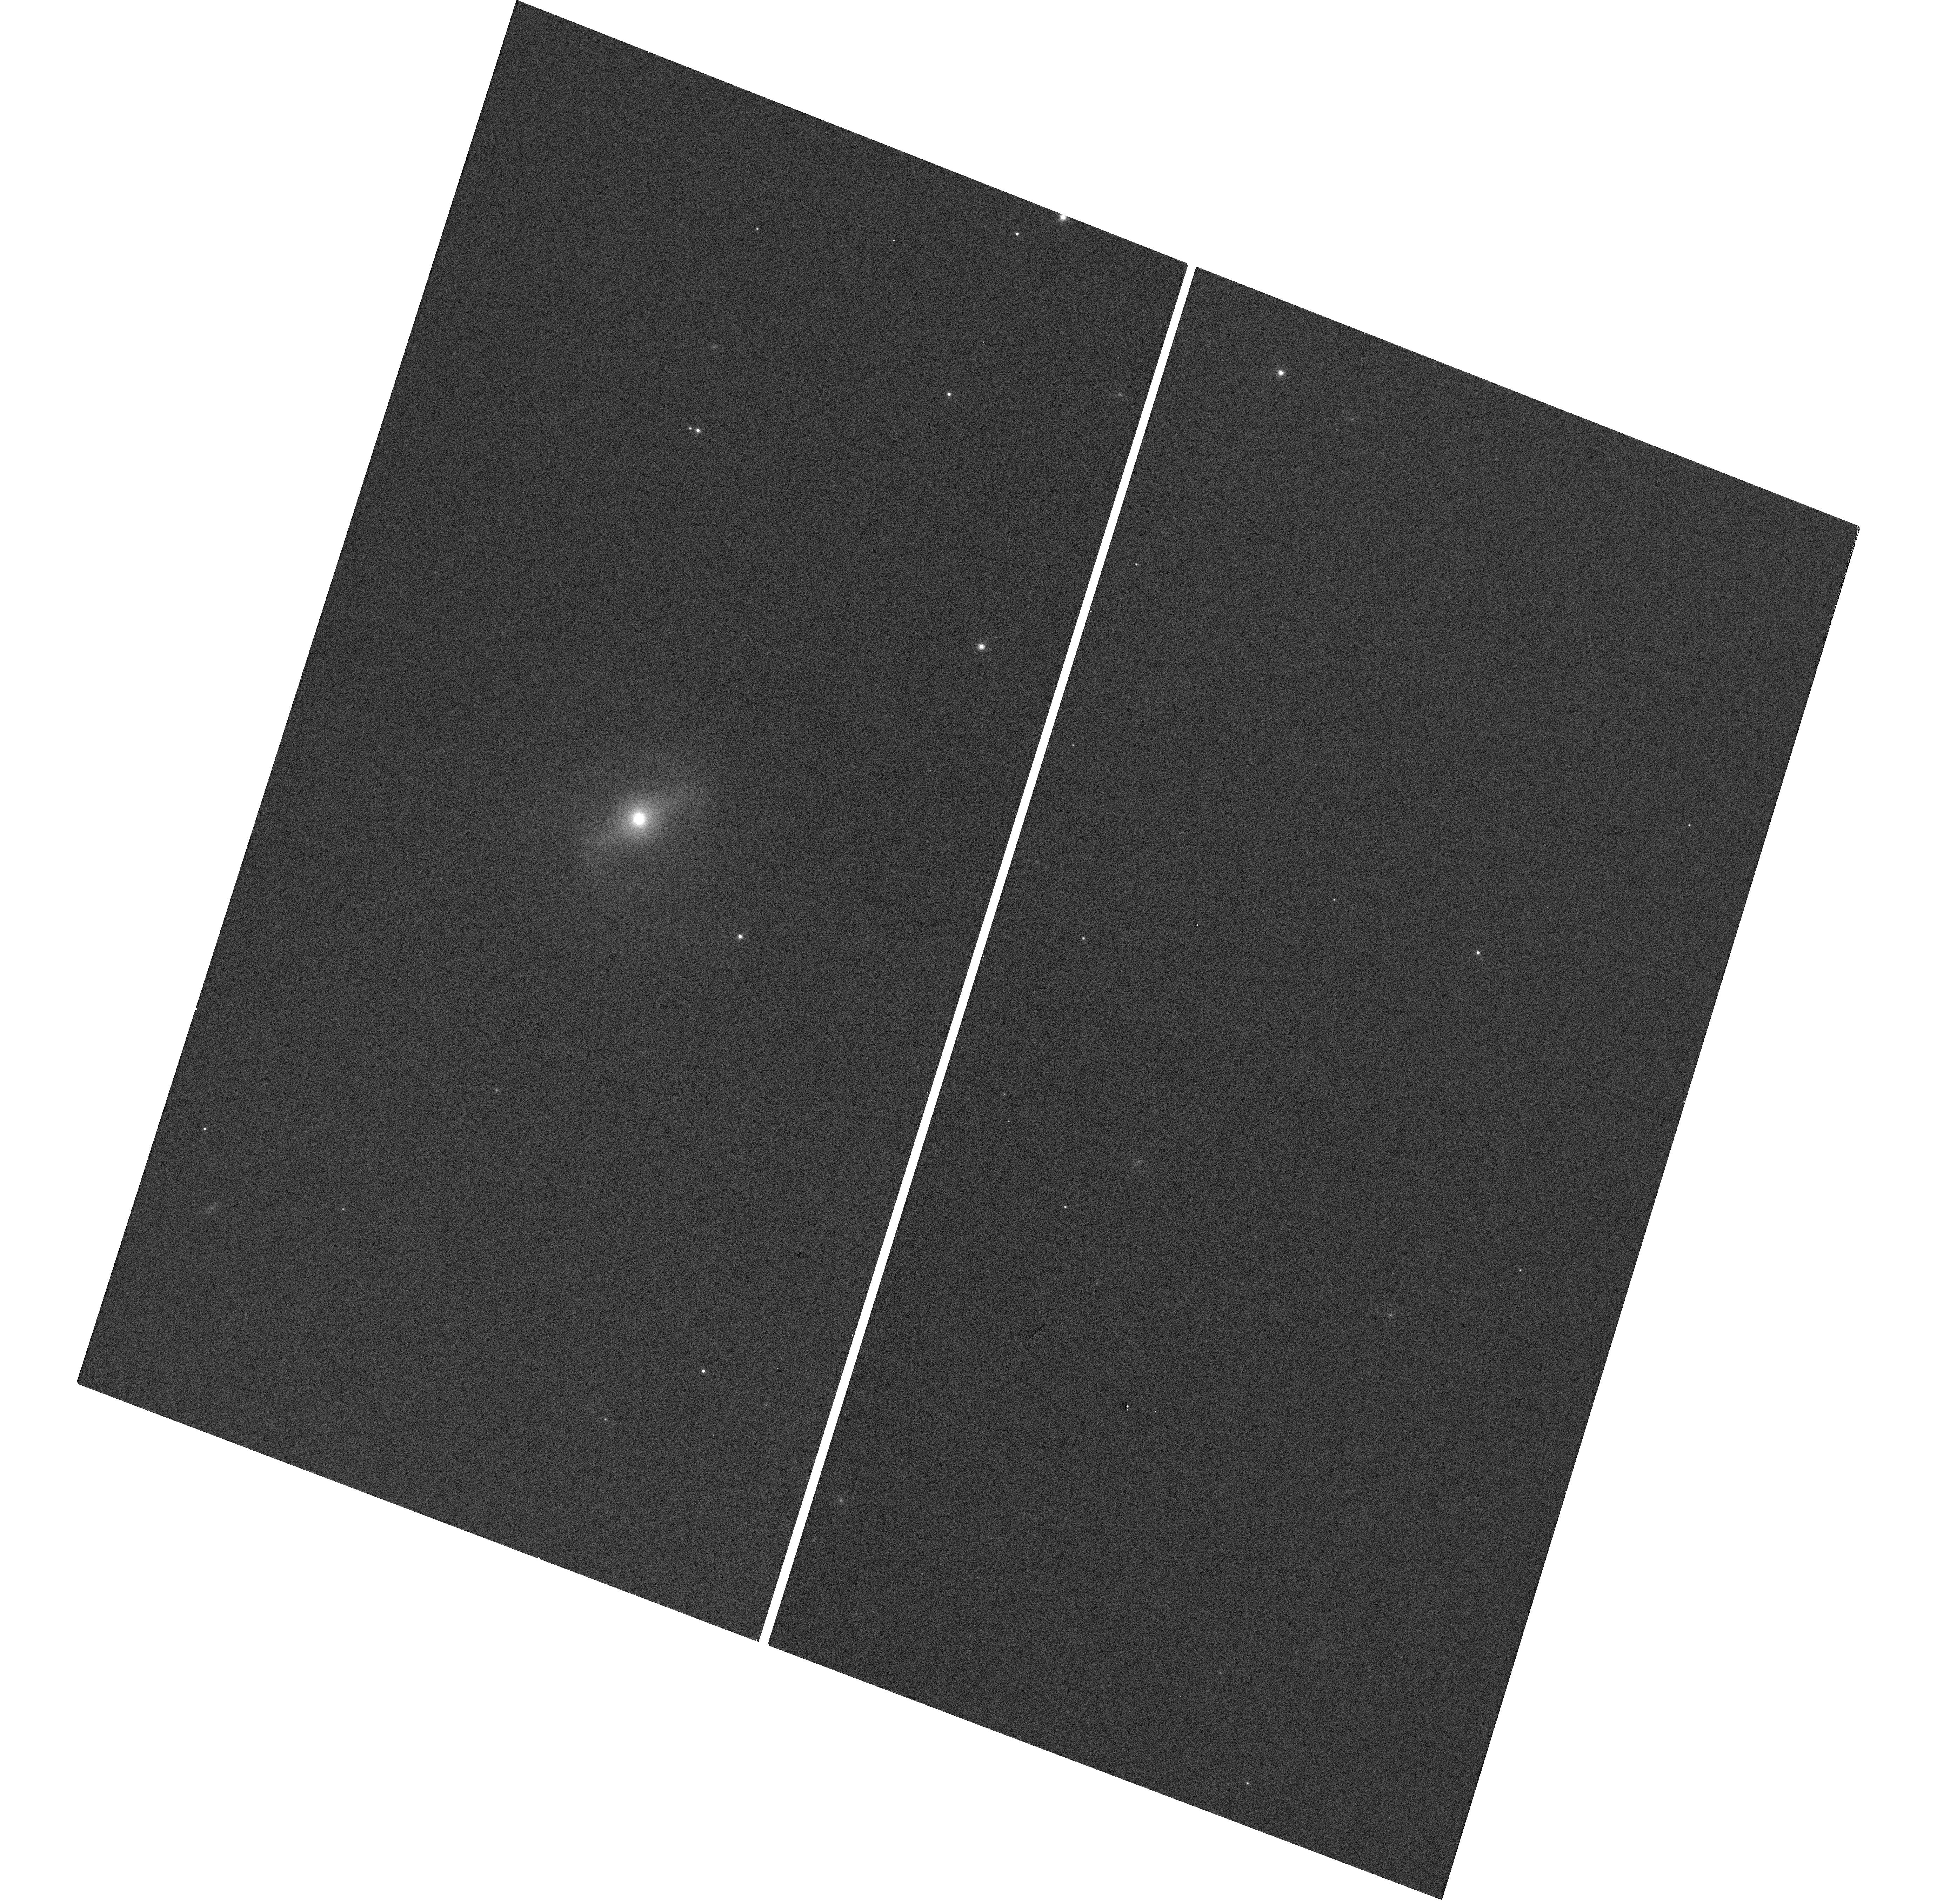
Target: MCBRIDGE-QSO4
Instrument: WFC3/UVIS
Filter: F814W
Exposure: 1 min
Observation ID: hst_13834_10_wfc3_uvis_f814w_icmk10

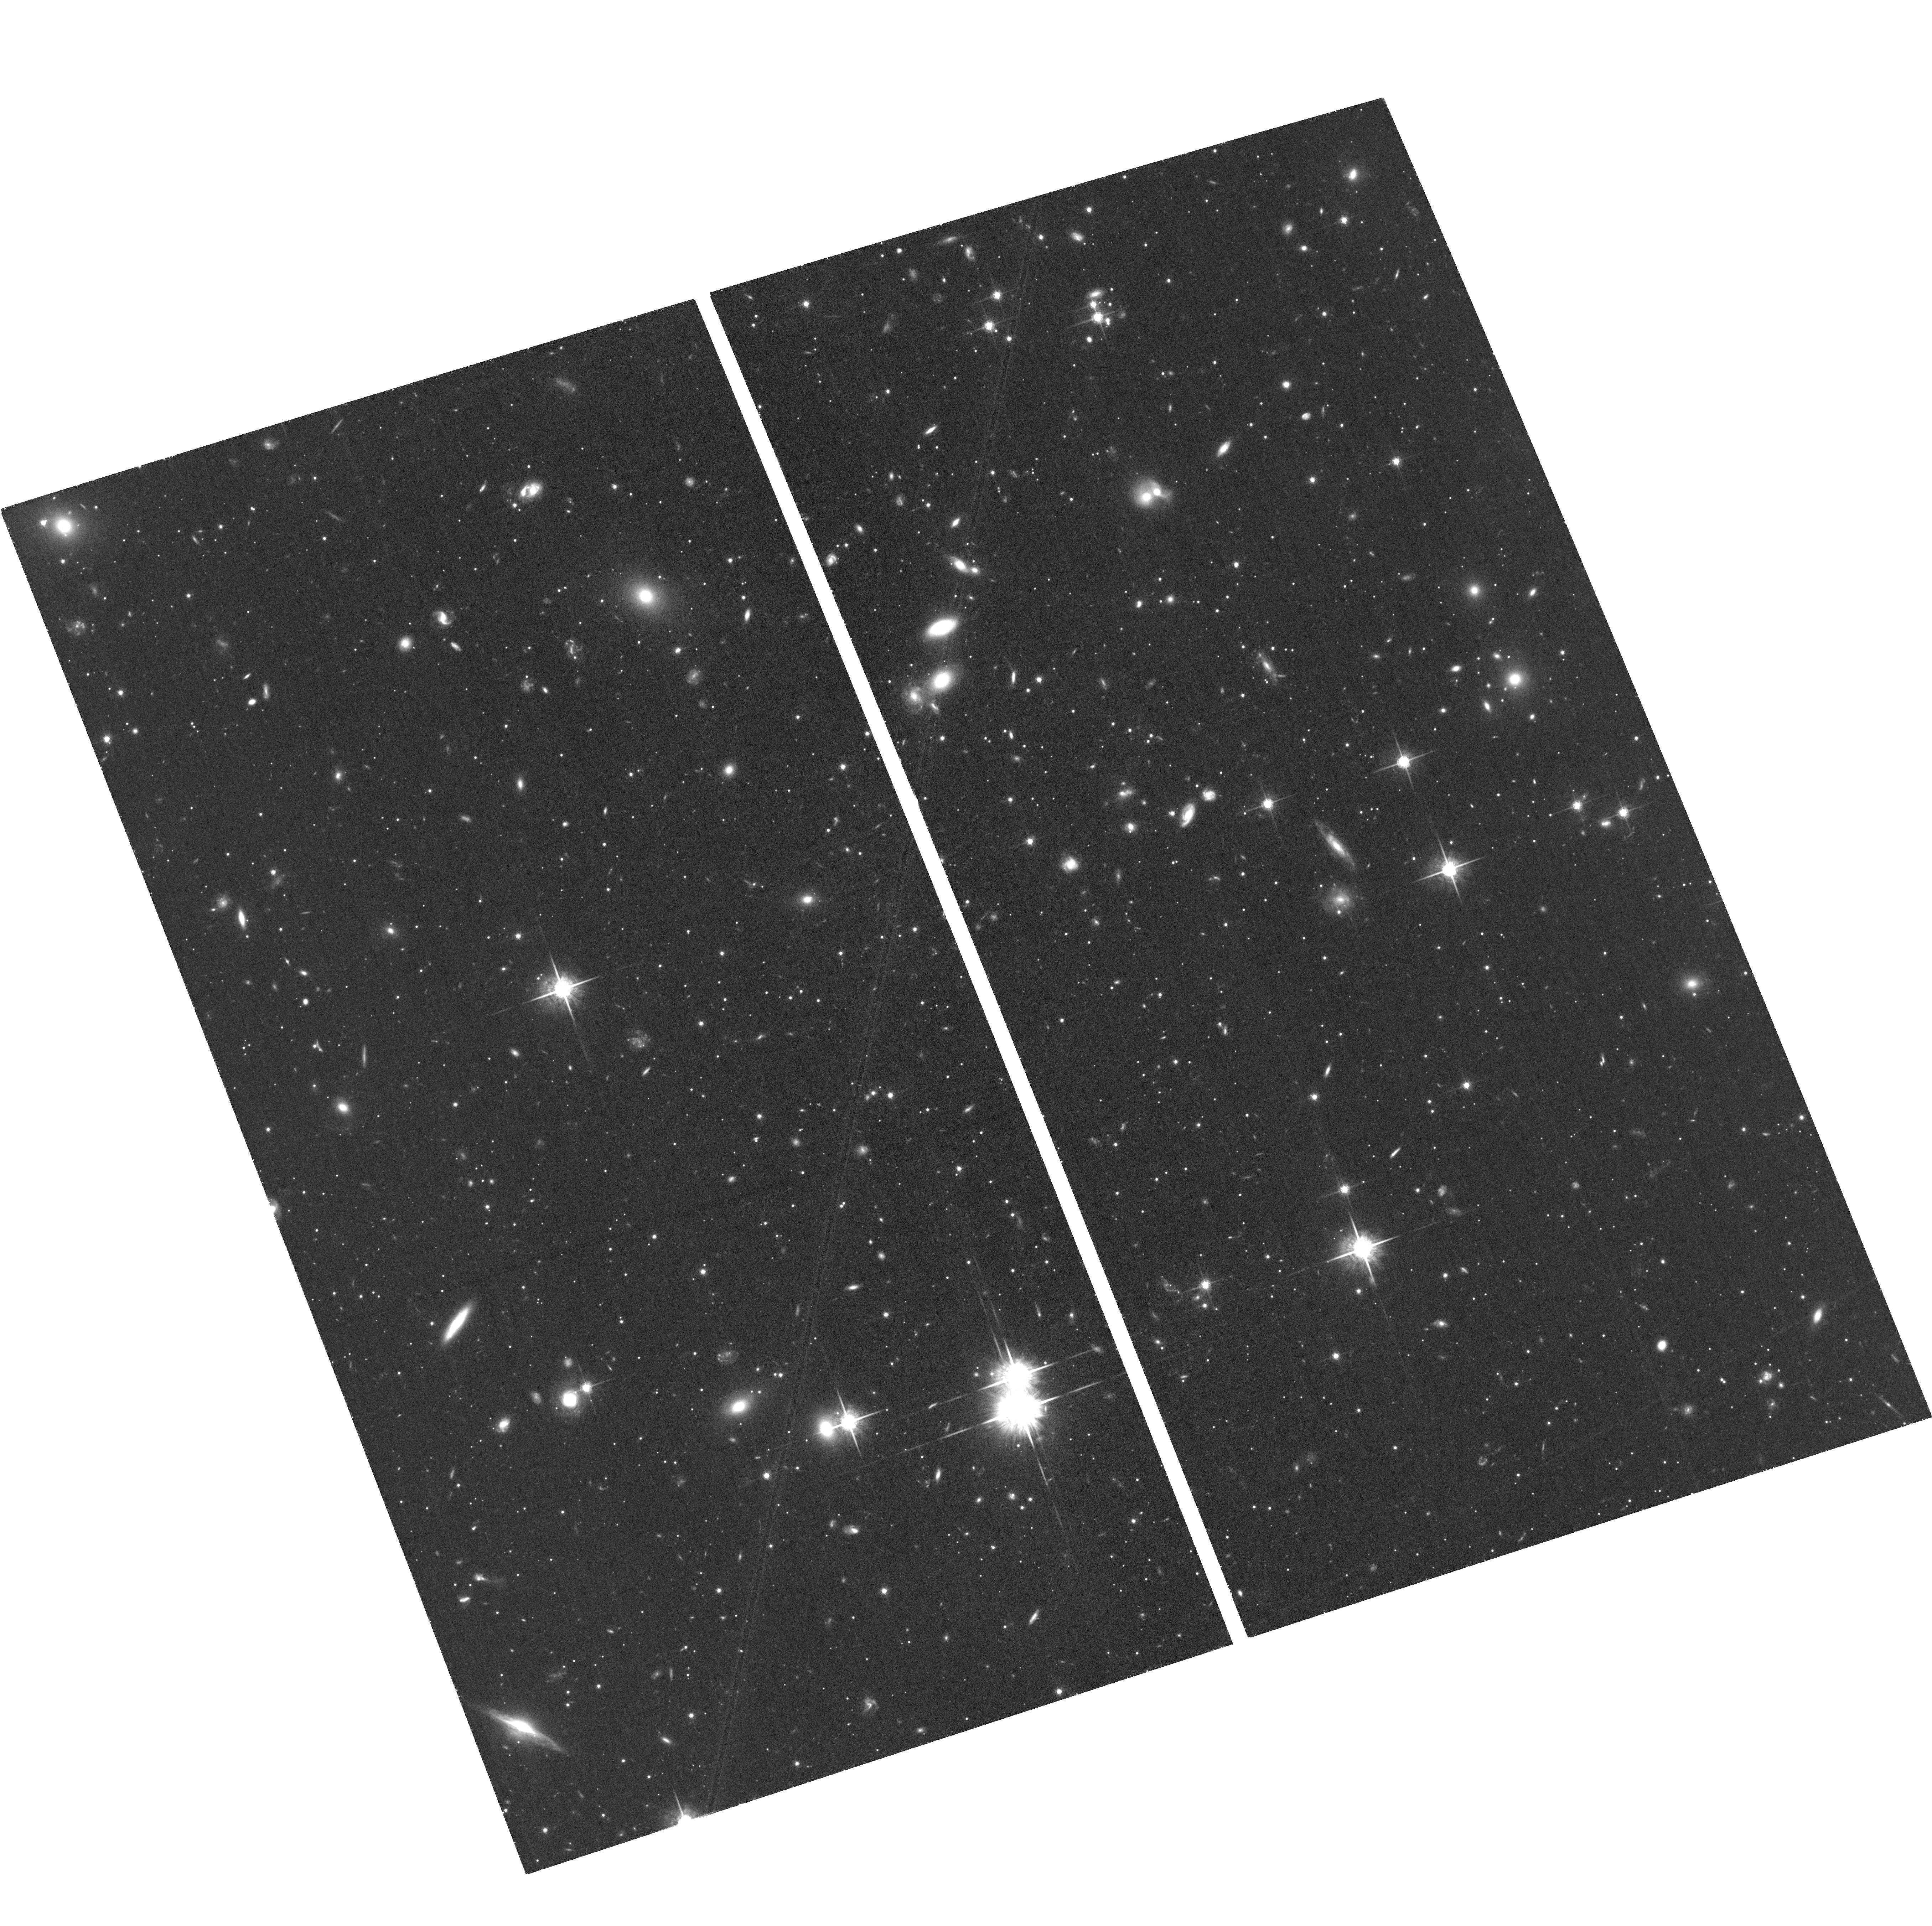
Target: MCBRIDGE-BG3
Instrument: ACS/WFC
Filter: F775W
Exposure: 1.3 h
Observation ID: hst_13834_05_acs_wfc_f775w_jcmk05

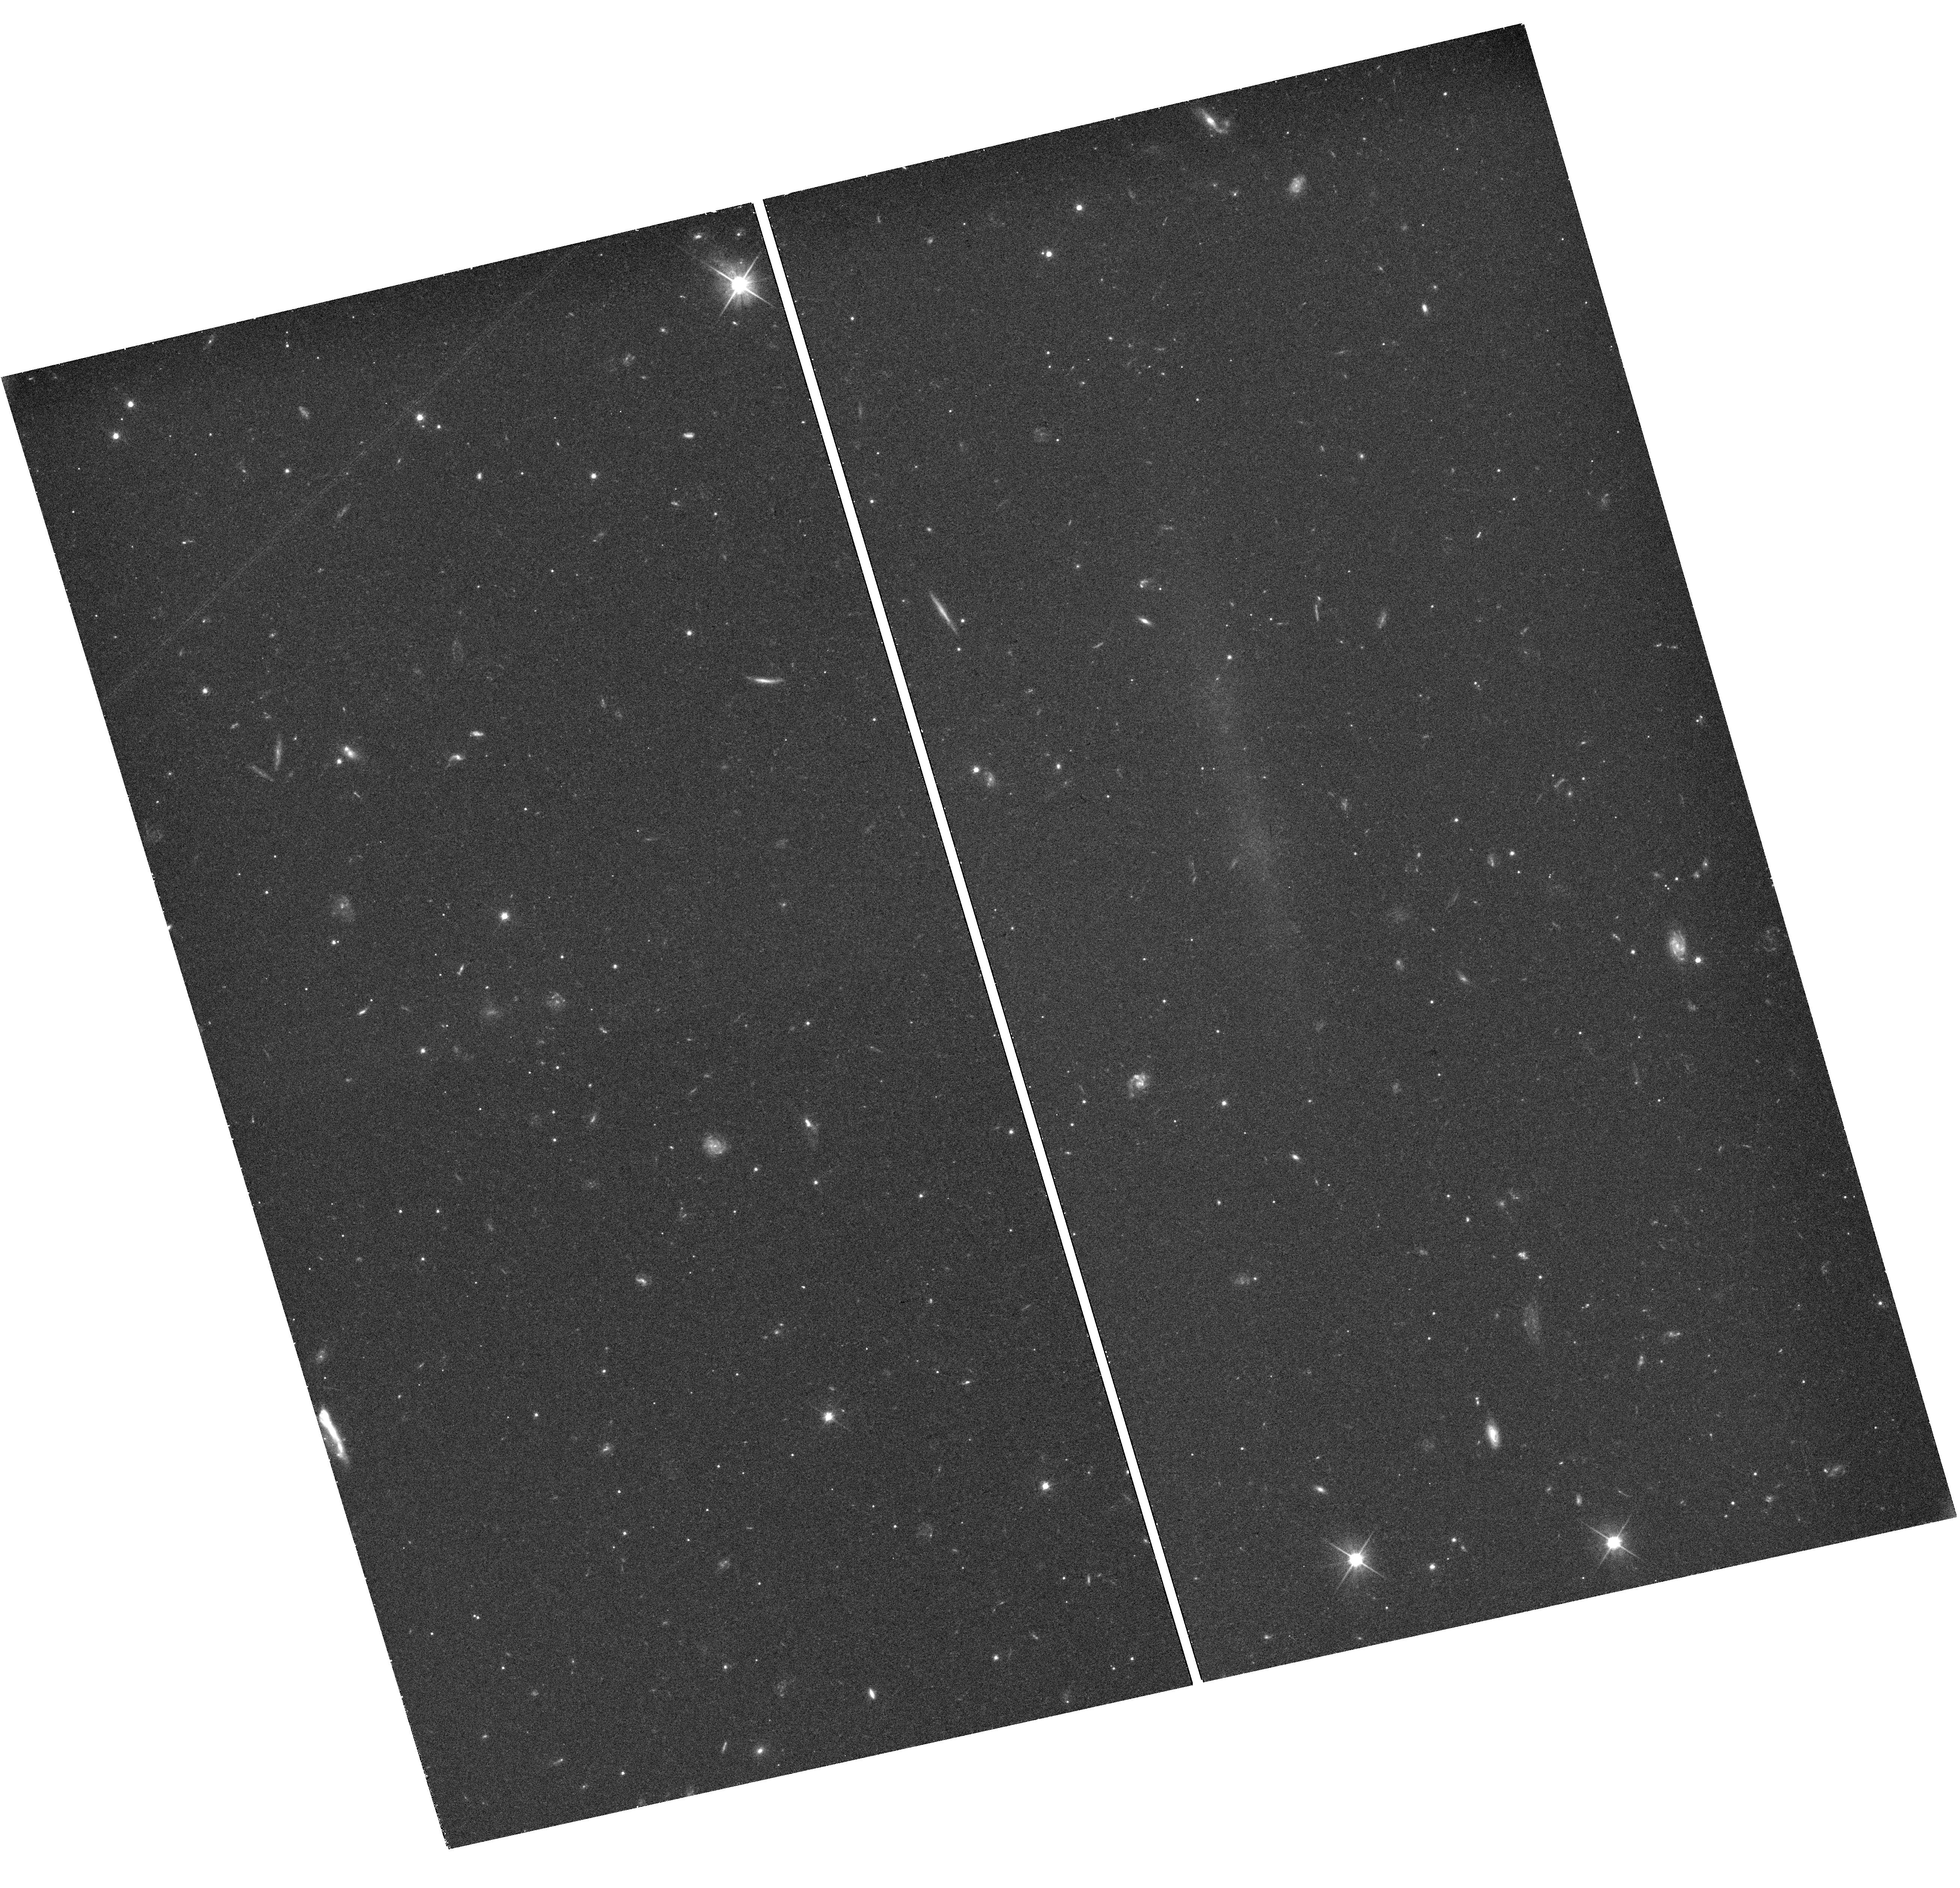
Target: MCBRIDGE-BG1
Instrument: WFC3/UVIS
Filter: F606W
Exposure: 39 min
Observation ID: hst_13834_01_wfc3_uvis_f606w_icmk01

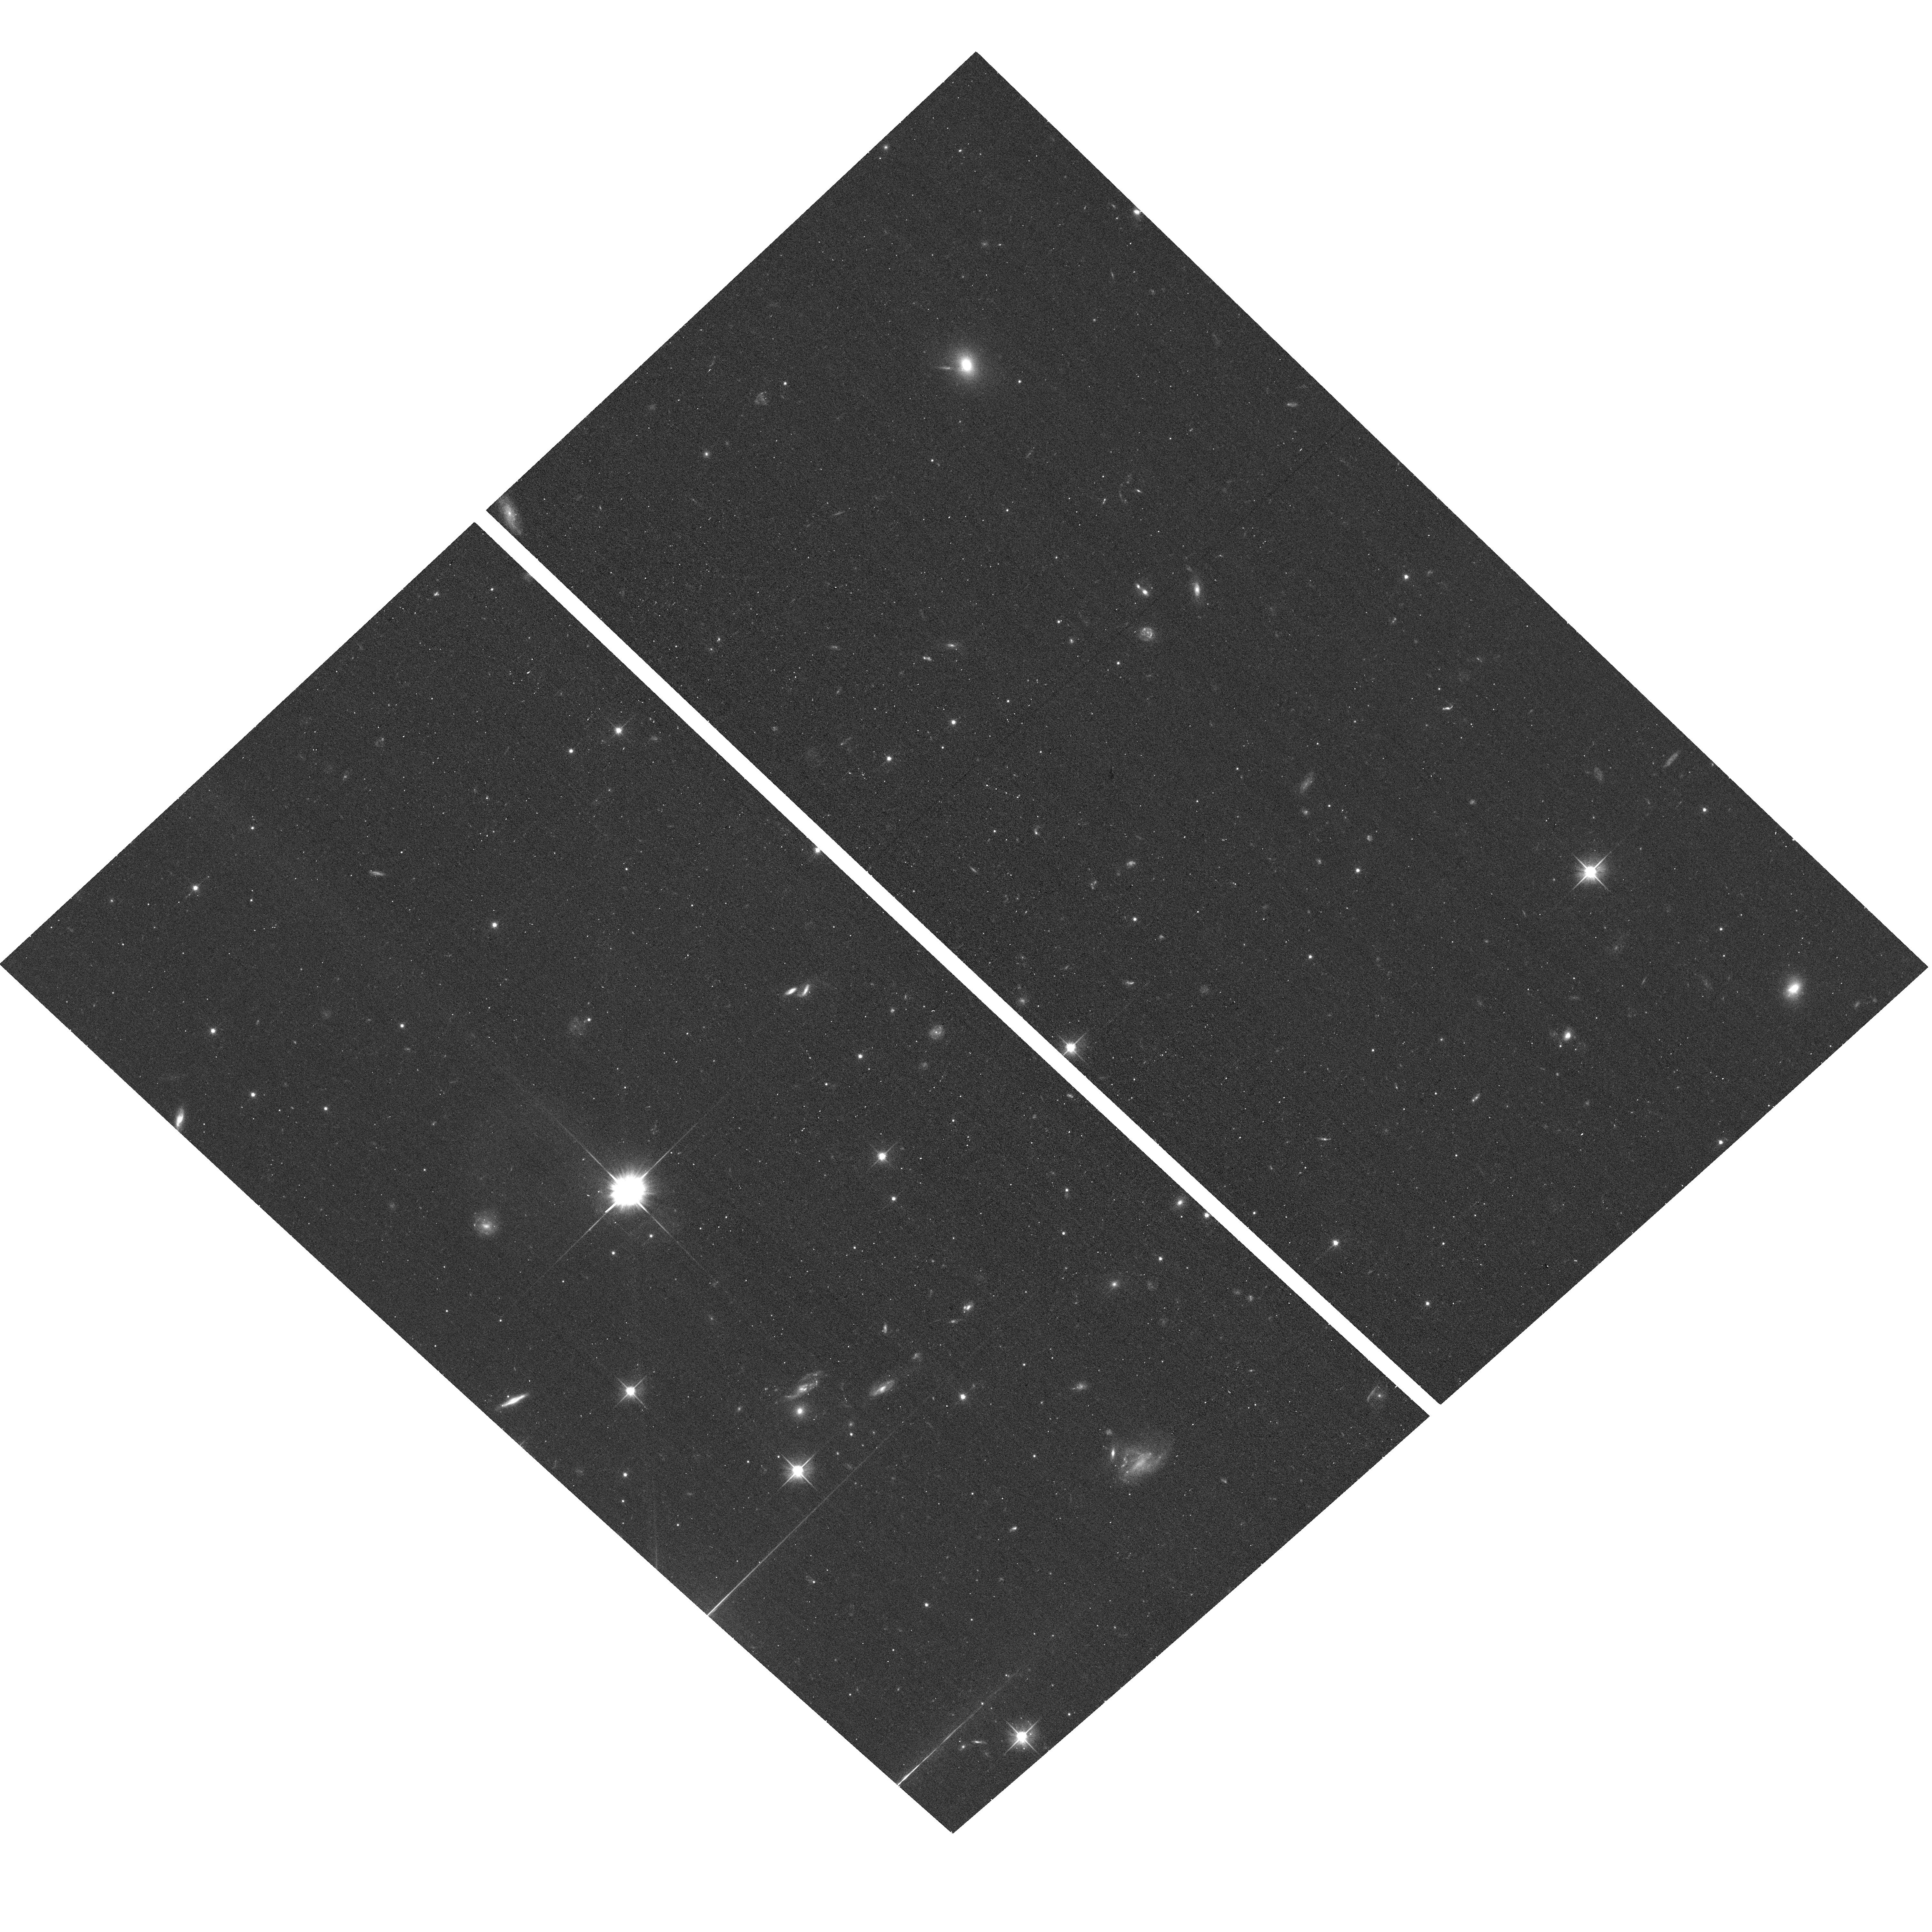
Target: MCBRIDGE-BG2
Instrument: ACS/WFC
Filter: F606W
Exposure: 11 min
Observation ID: hst_13834_03_acs_wfc_f606w_jcmk03

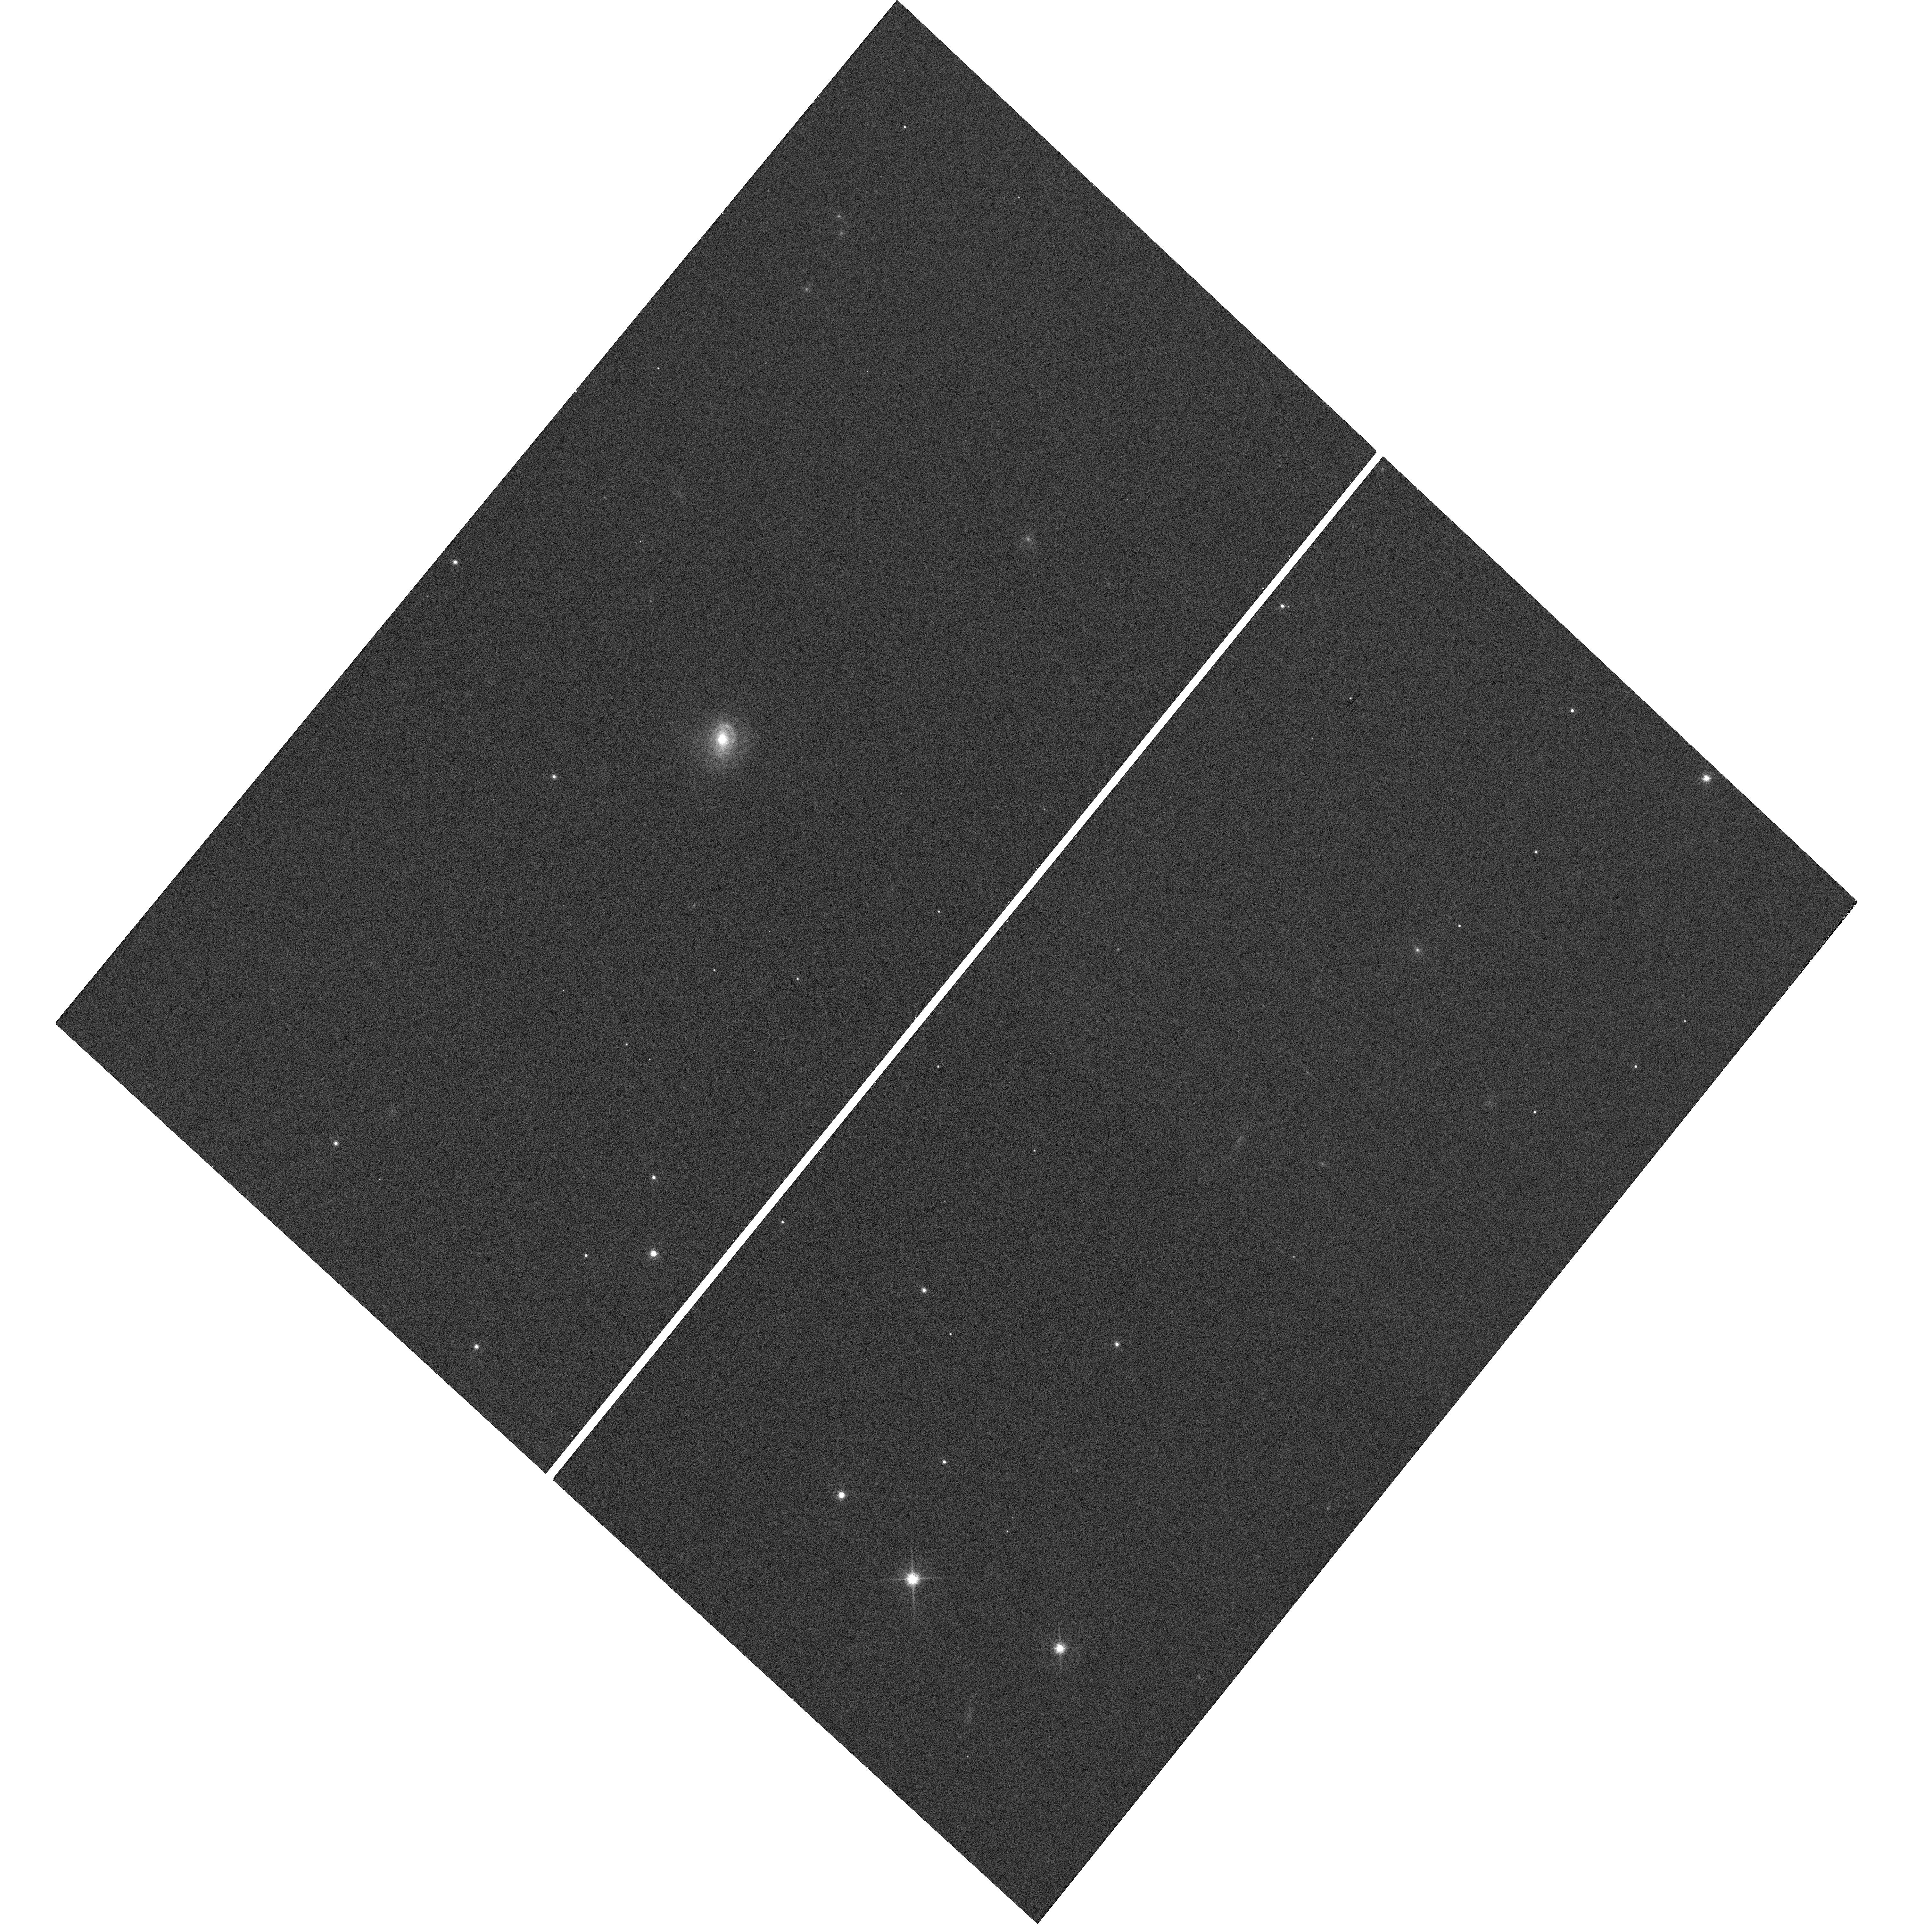
Target: MCBRIDGE-QSO2
Instrument: WFC3/UVIS
Filter: F814W
Exposure: 2 min
Observation ID: hst_13834_08_wfc3_uvis_f814w_icmk08

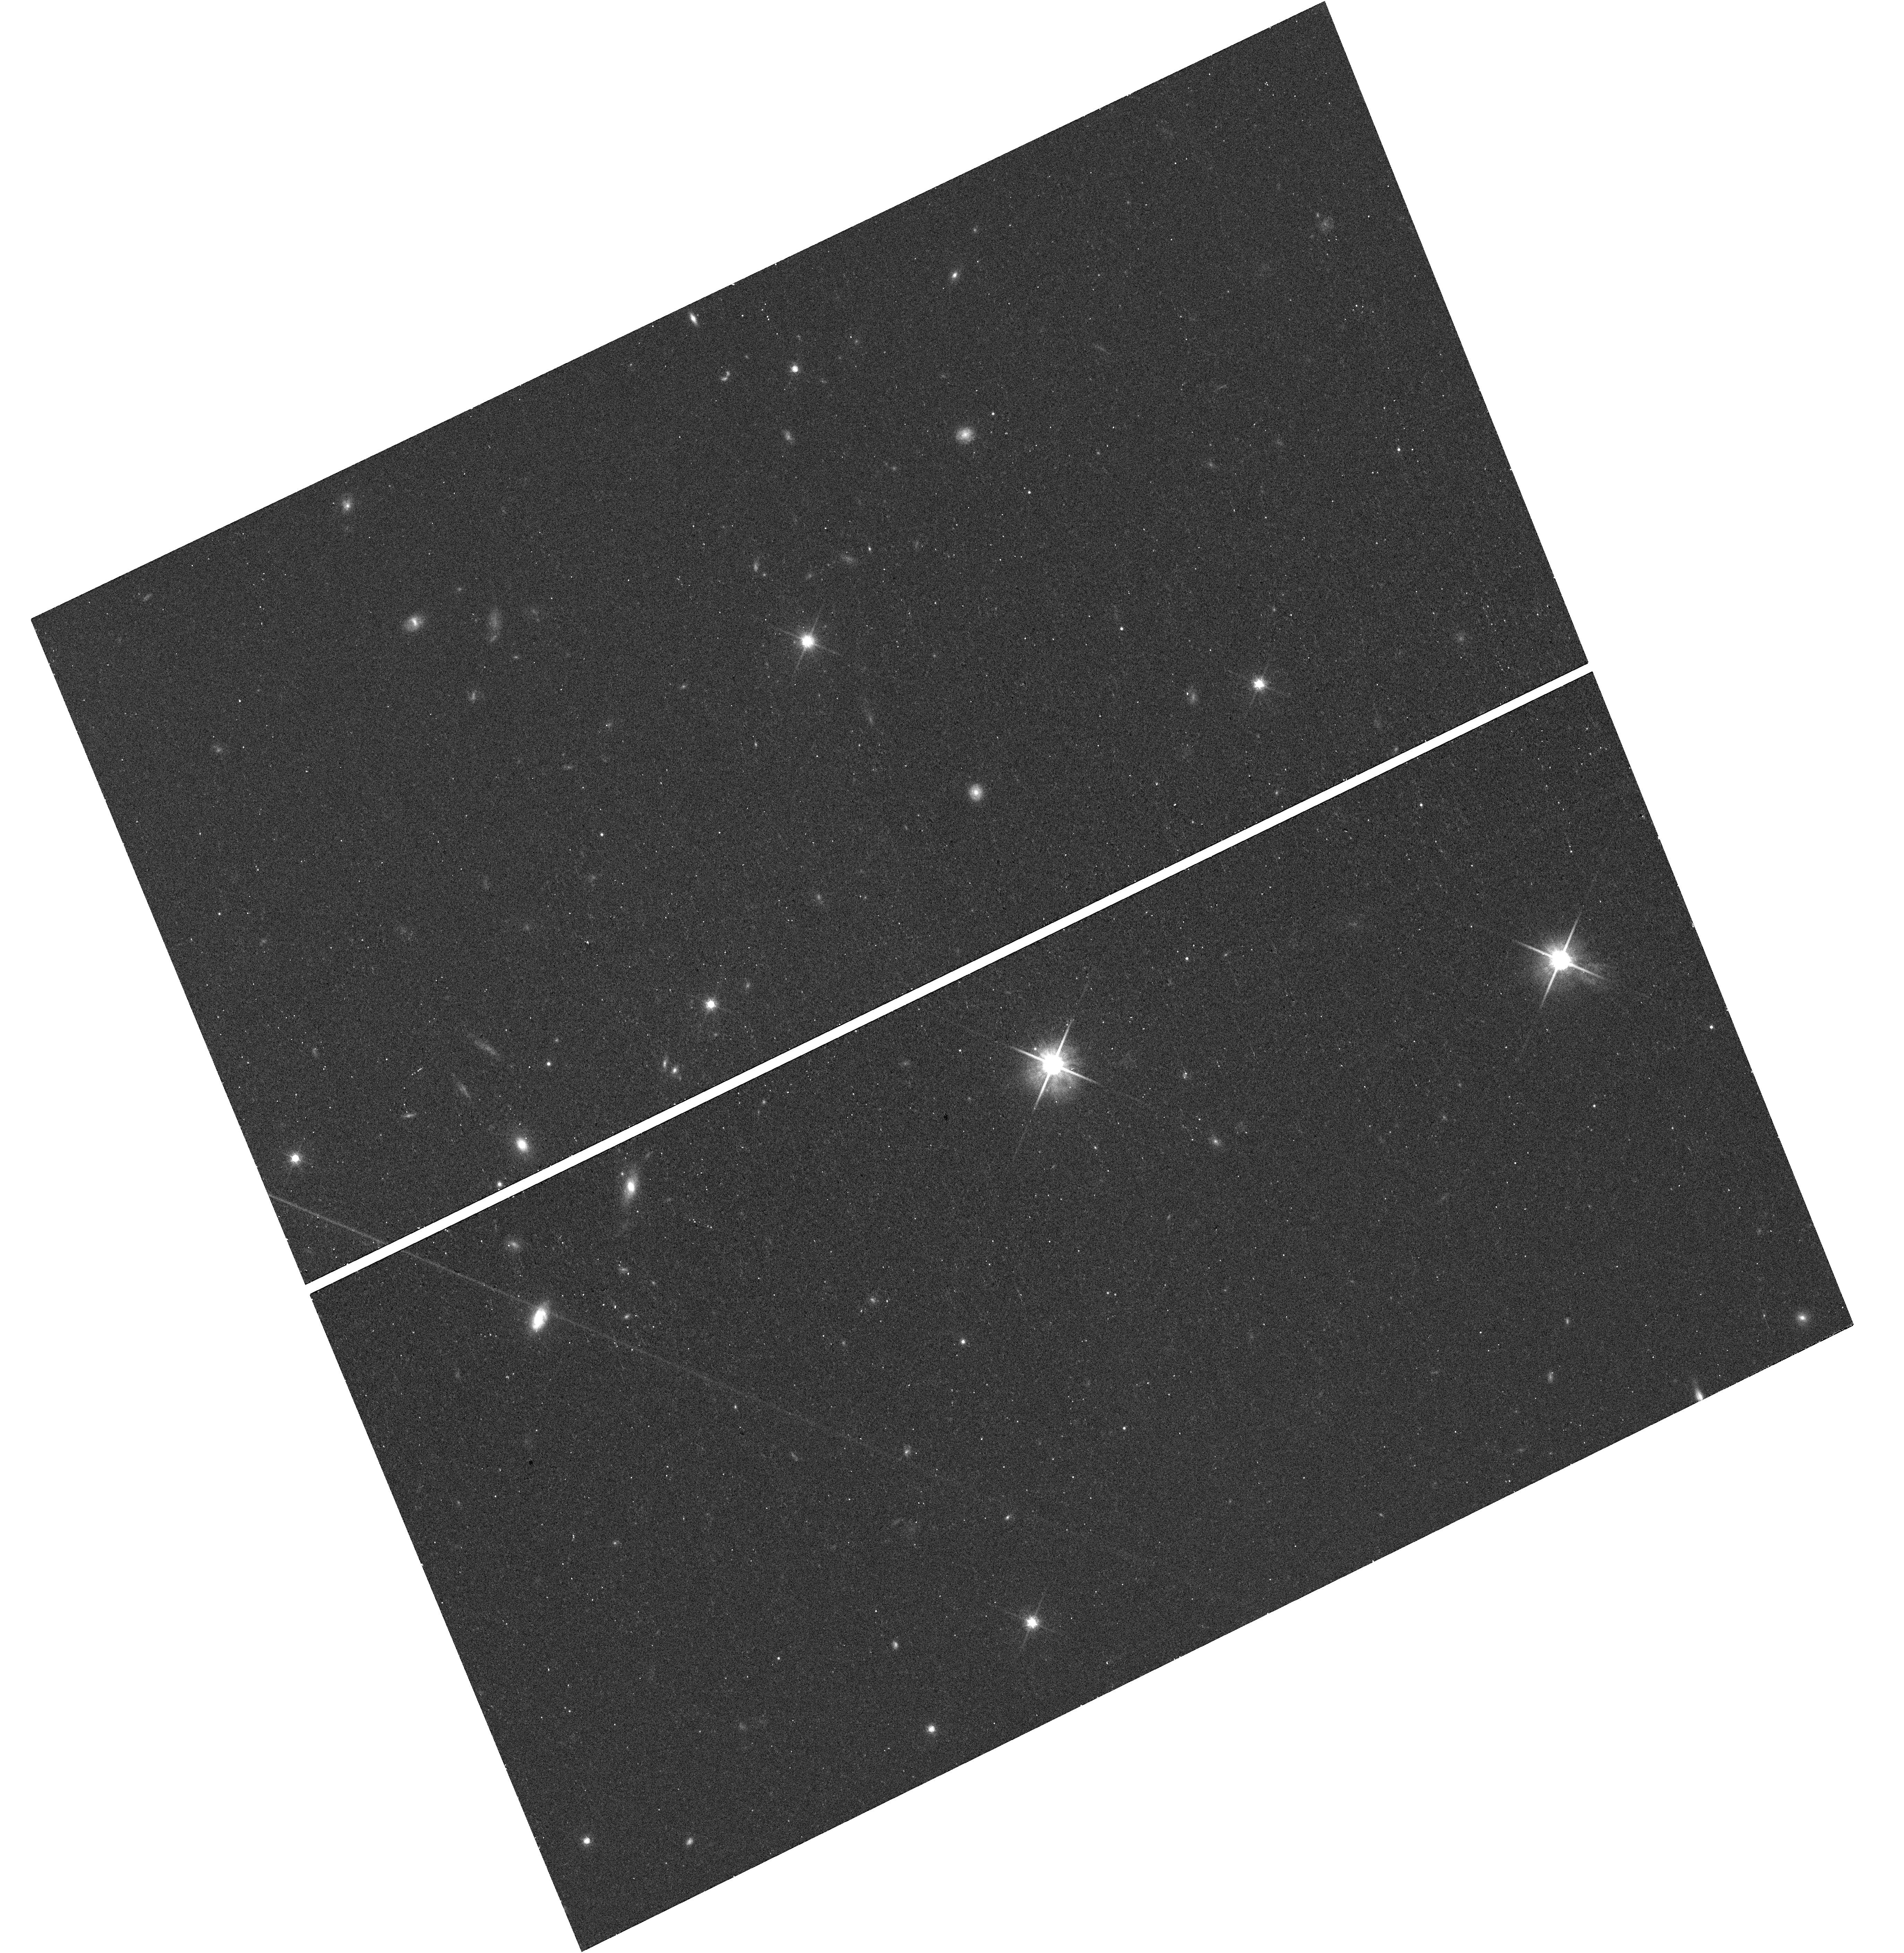
Target: MCBRIDGE-QSO3
Instrument: WFC3/UVIS
Filter: F814W
Exposure: 10 min
Observation ID: hst_13834_09_wfc3_uvis_f814w_icmk09

The Proper Motion Field along the Magellanic Bridge: a New Probe of the LMC-SMC interaction (PI: van der Marel, Roeland P.)

Our HST proper motion (PM) measurements of the LMC and SMC have revolutionized our understanding of the Magellanic System, and have spurred new research on its use as a cosmological probe of galaxy formation. The PMs imply that the Magellanic Clouds are likely on their first infall towards the Milky Way (MW). The disturbed nature of the Magellanic System is therefore likely due to the LMC-SMC interaction, and not to the MW influence. This has emphasized the importance of dwarf galaxy interactions for galaxy evolution. The Clouds are connected by a complex of gas and stars called the Magellanic Bridge. We propose to map the stellar PM field of the Bridge, similar to our prior HST mapping of the LMC PM rotation field. Our state-of-the-art N-body simulations show that the PM field will tightly constrain the impact parameter of LMC-SMC orbit at its last pericenter 100-300 Myr ago, which is the main uncertainty in our understanding of the LMC/SMC interaction history. This will test whether the tidal debris between the galaxies is due to a recent direct-hit collision. It will also test models in which the tidal debris is responsible for the observed microlensing events. We will observe once 3 fields for which first-epoch archival data already exists, and observe twice 5 other fields over a 2-cycle time baseline. With the established data reduction techniques of our successful HSTPROMO collaboration, this will yield PM accuracies of 10-25 km/s per field, well below the 130 km/s velocity difference between the Clouds. This will yield the best constraints to date on the LMC/SMC interaction, and will further test the importance of dwarf-dwarf interactions for galaxy evolution.